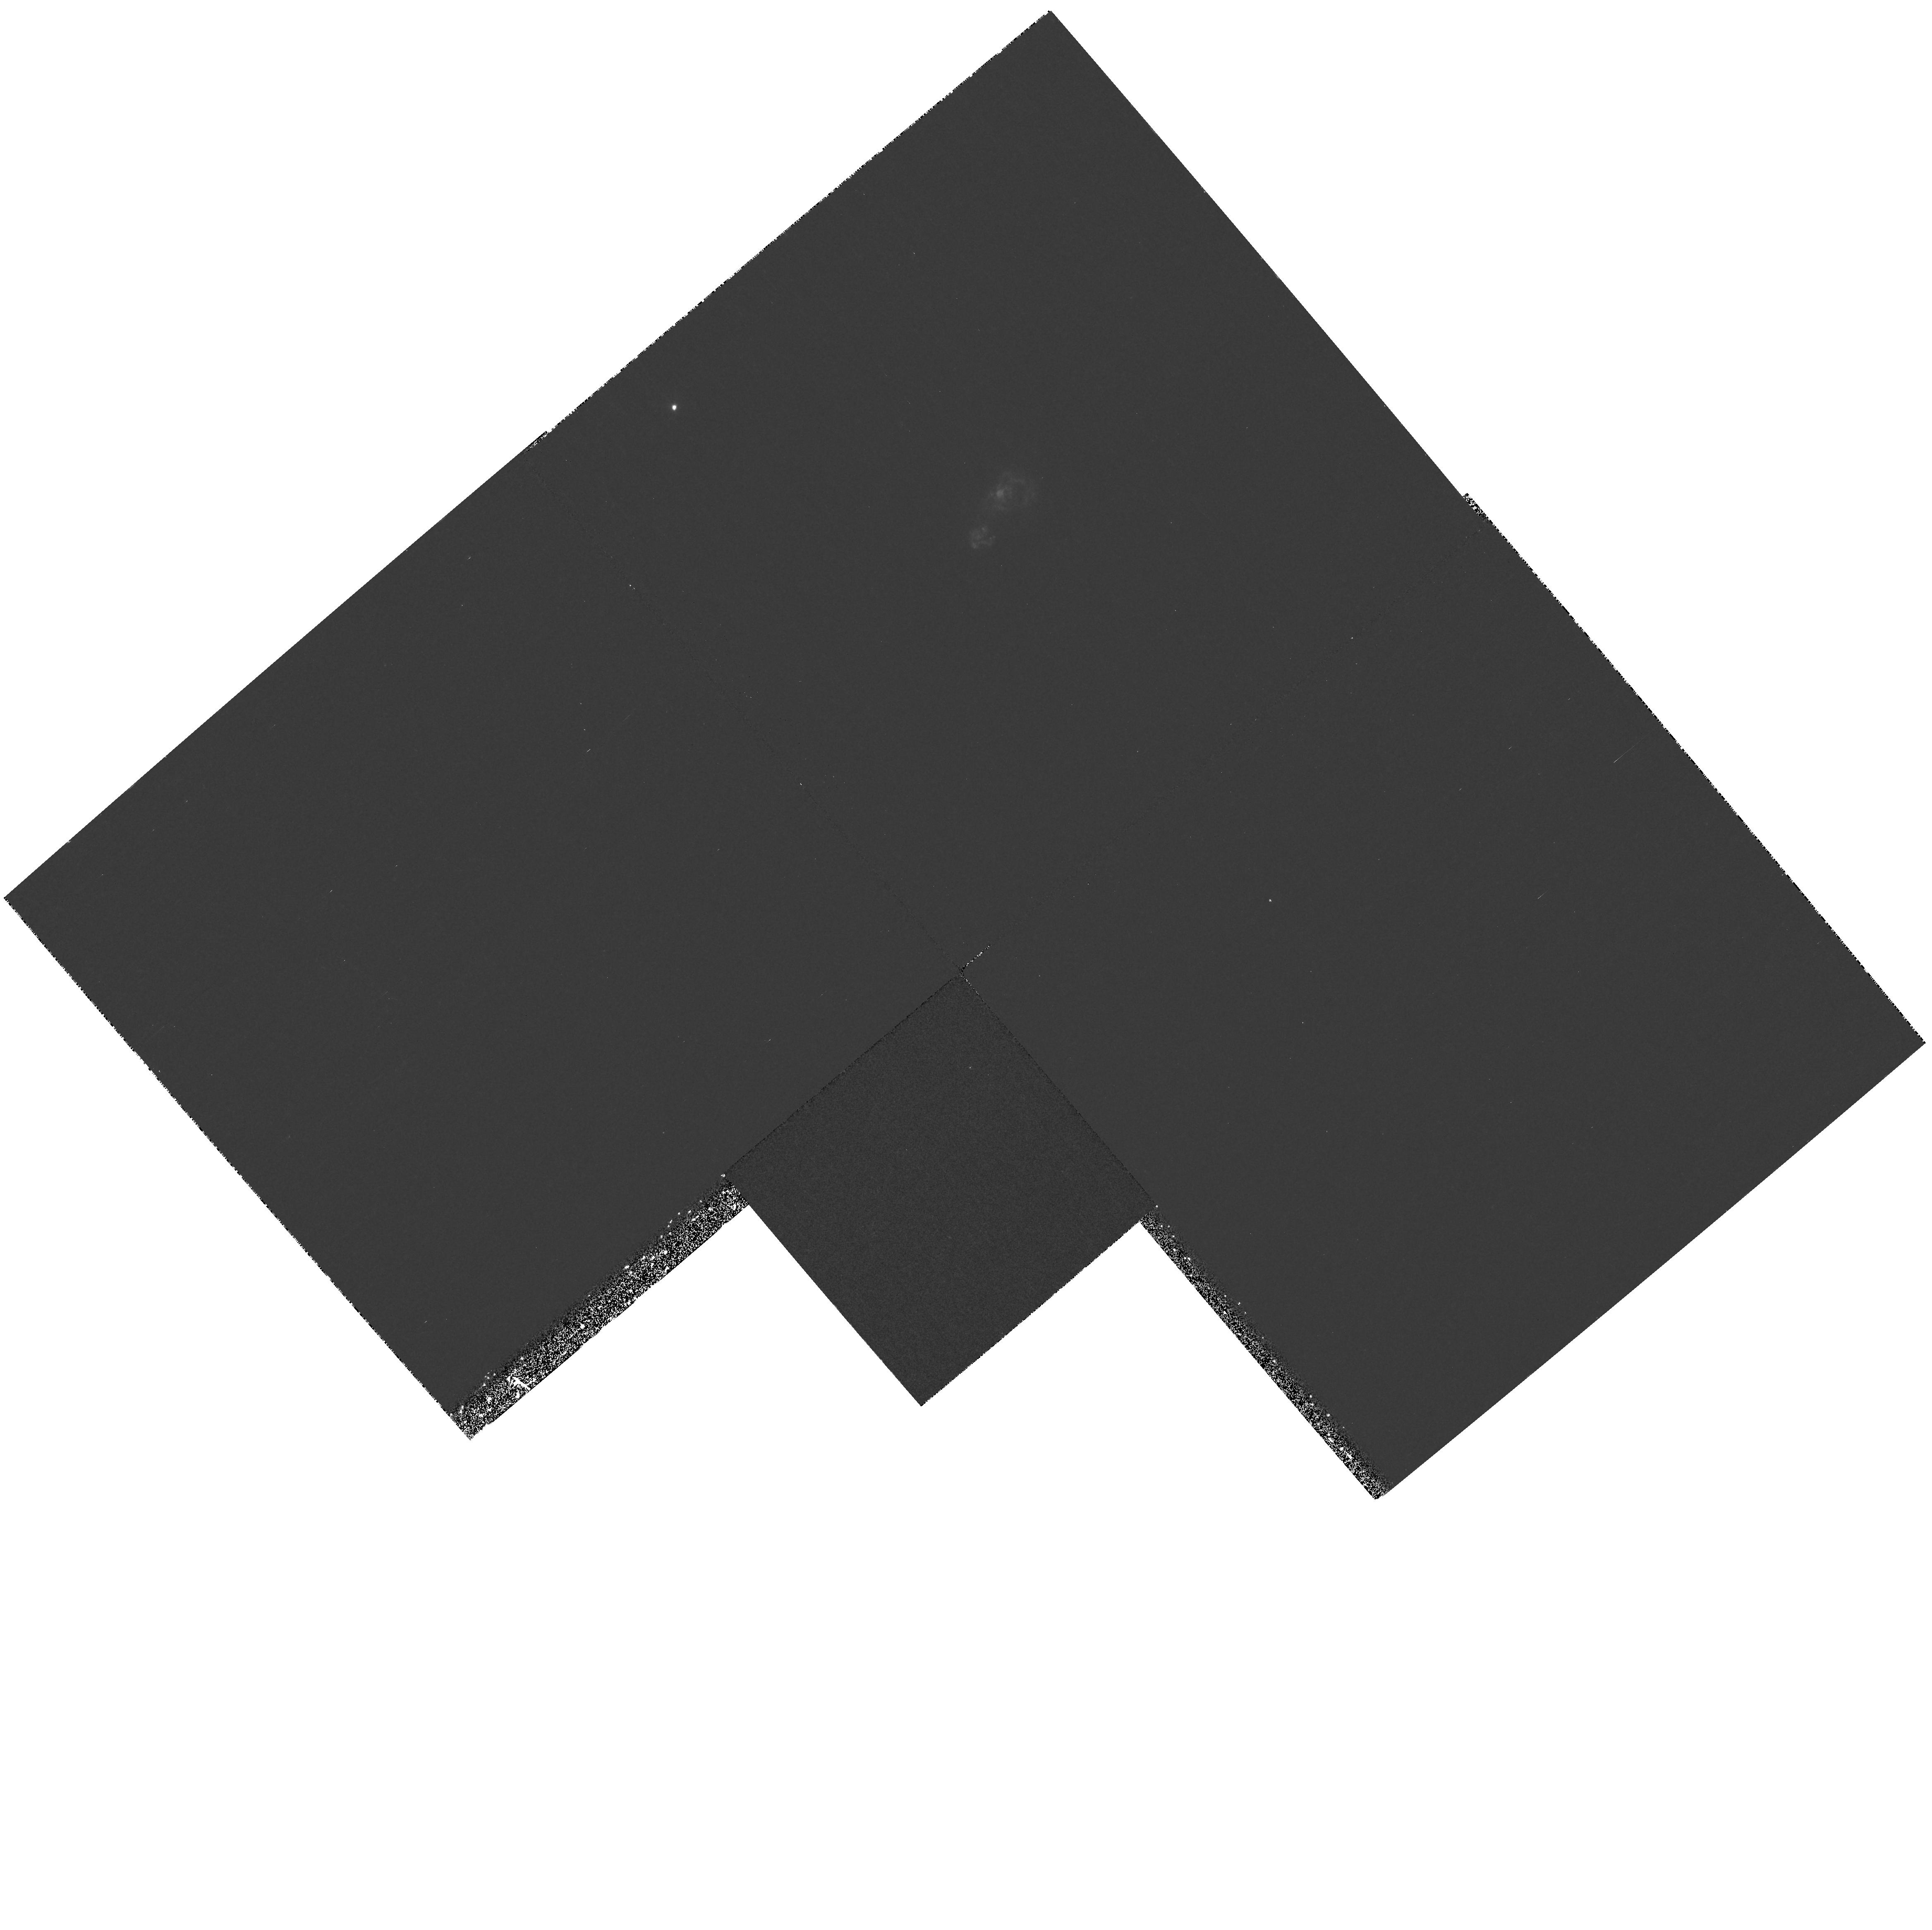
Target: IZW18-MAINBODY
Instrument: WFPC2/PC
Filter: F487N
Exposure: 42 min
Observation ID: hst_6536_01_wfpc2_pc_f487n_u39a01

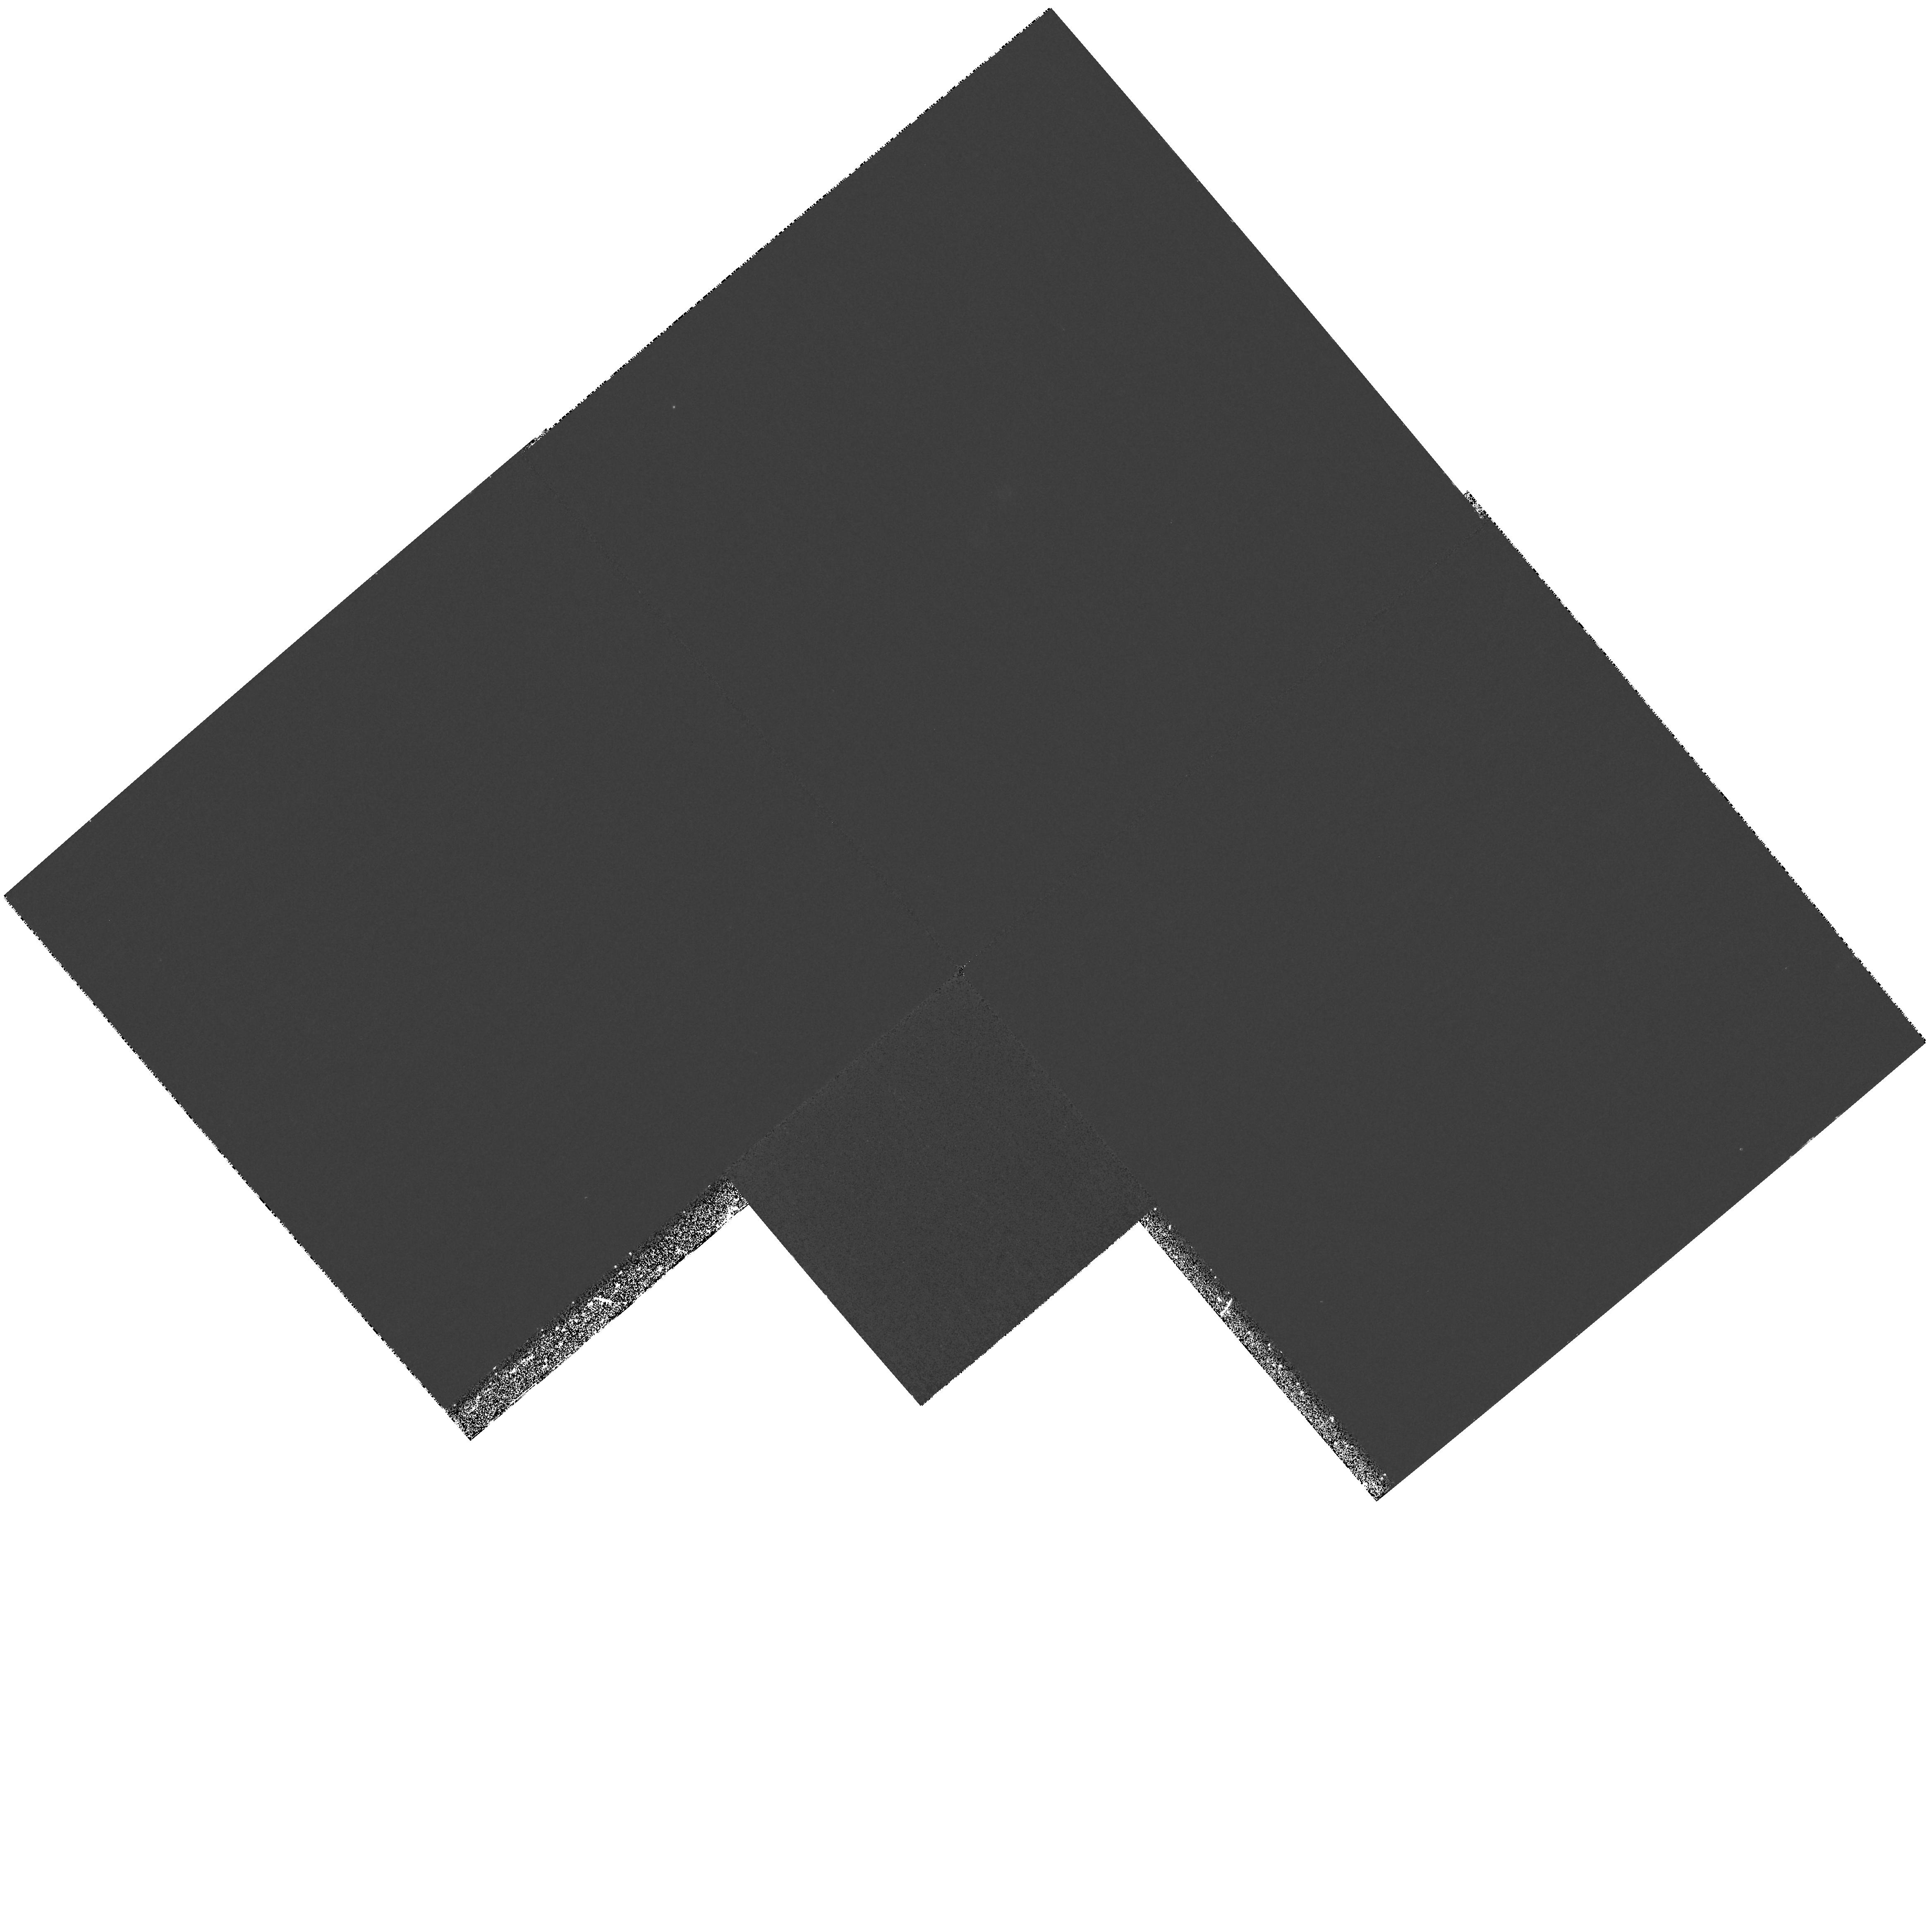
Target: IZW18-MAINBODY
Instrument: WFPC2/PC
Filter: F375N
Exposure: 1.4 h
Observation ID: hst_6536_01_wfpc2_pc_f375n_u39a01

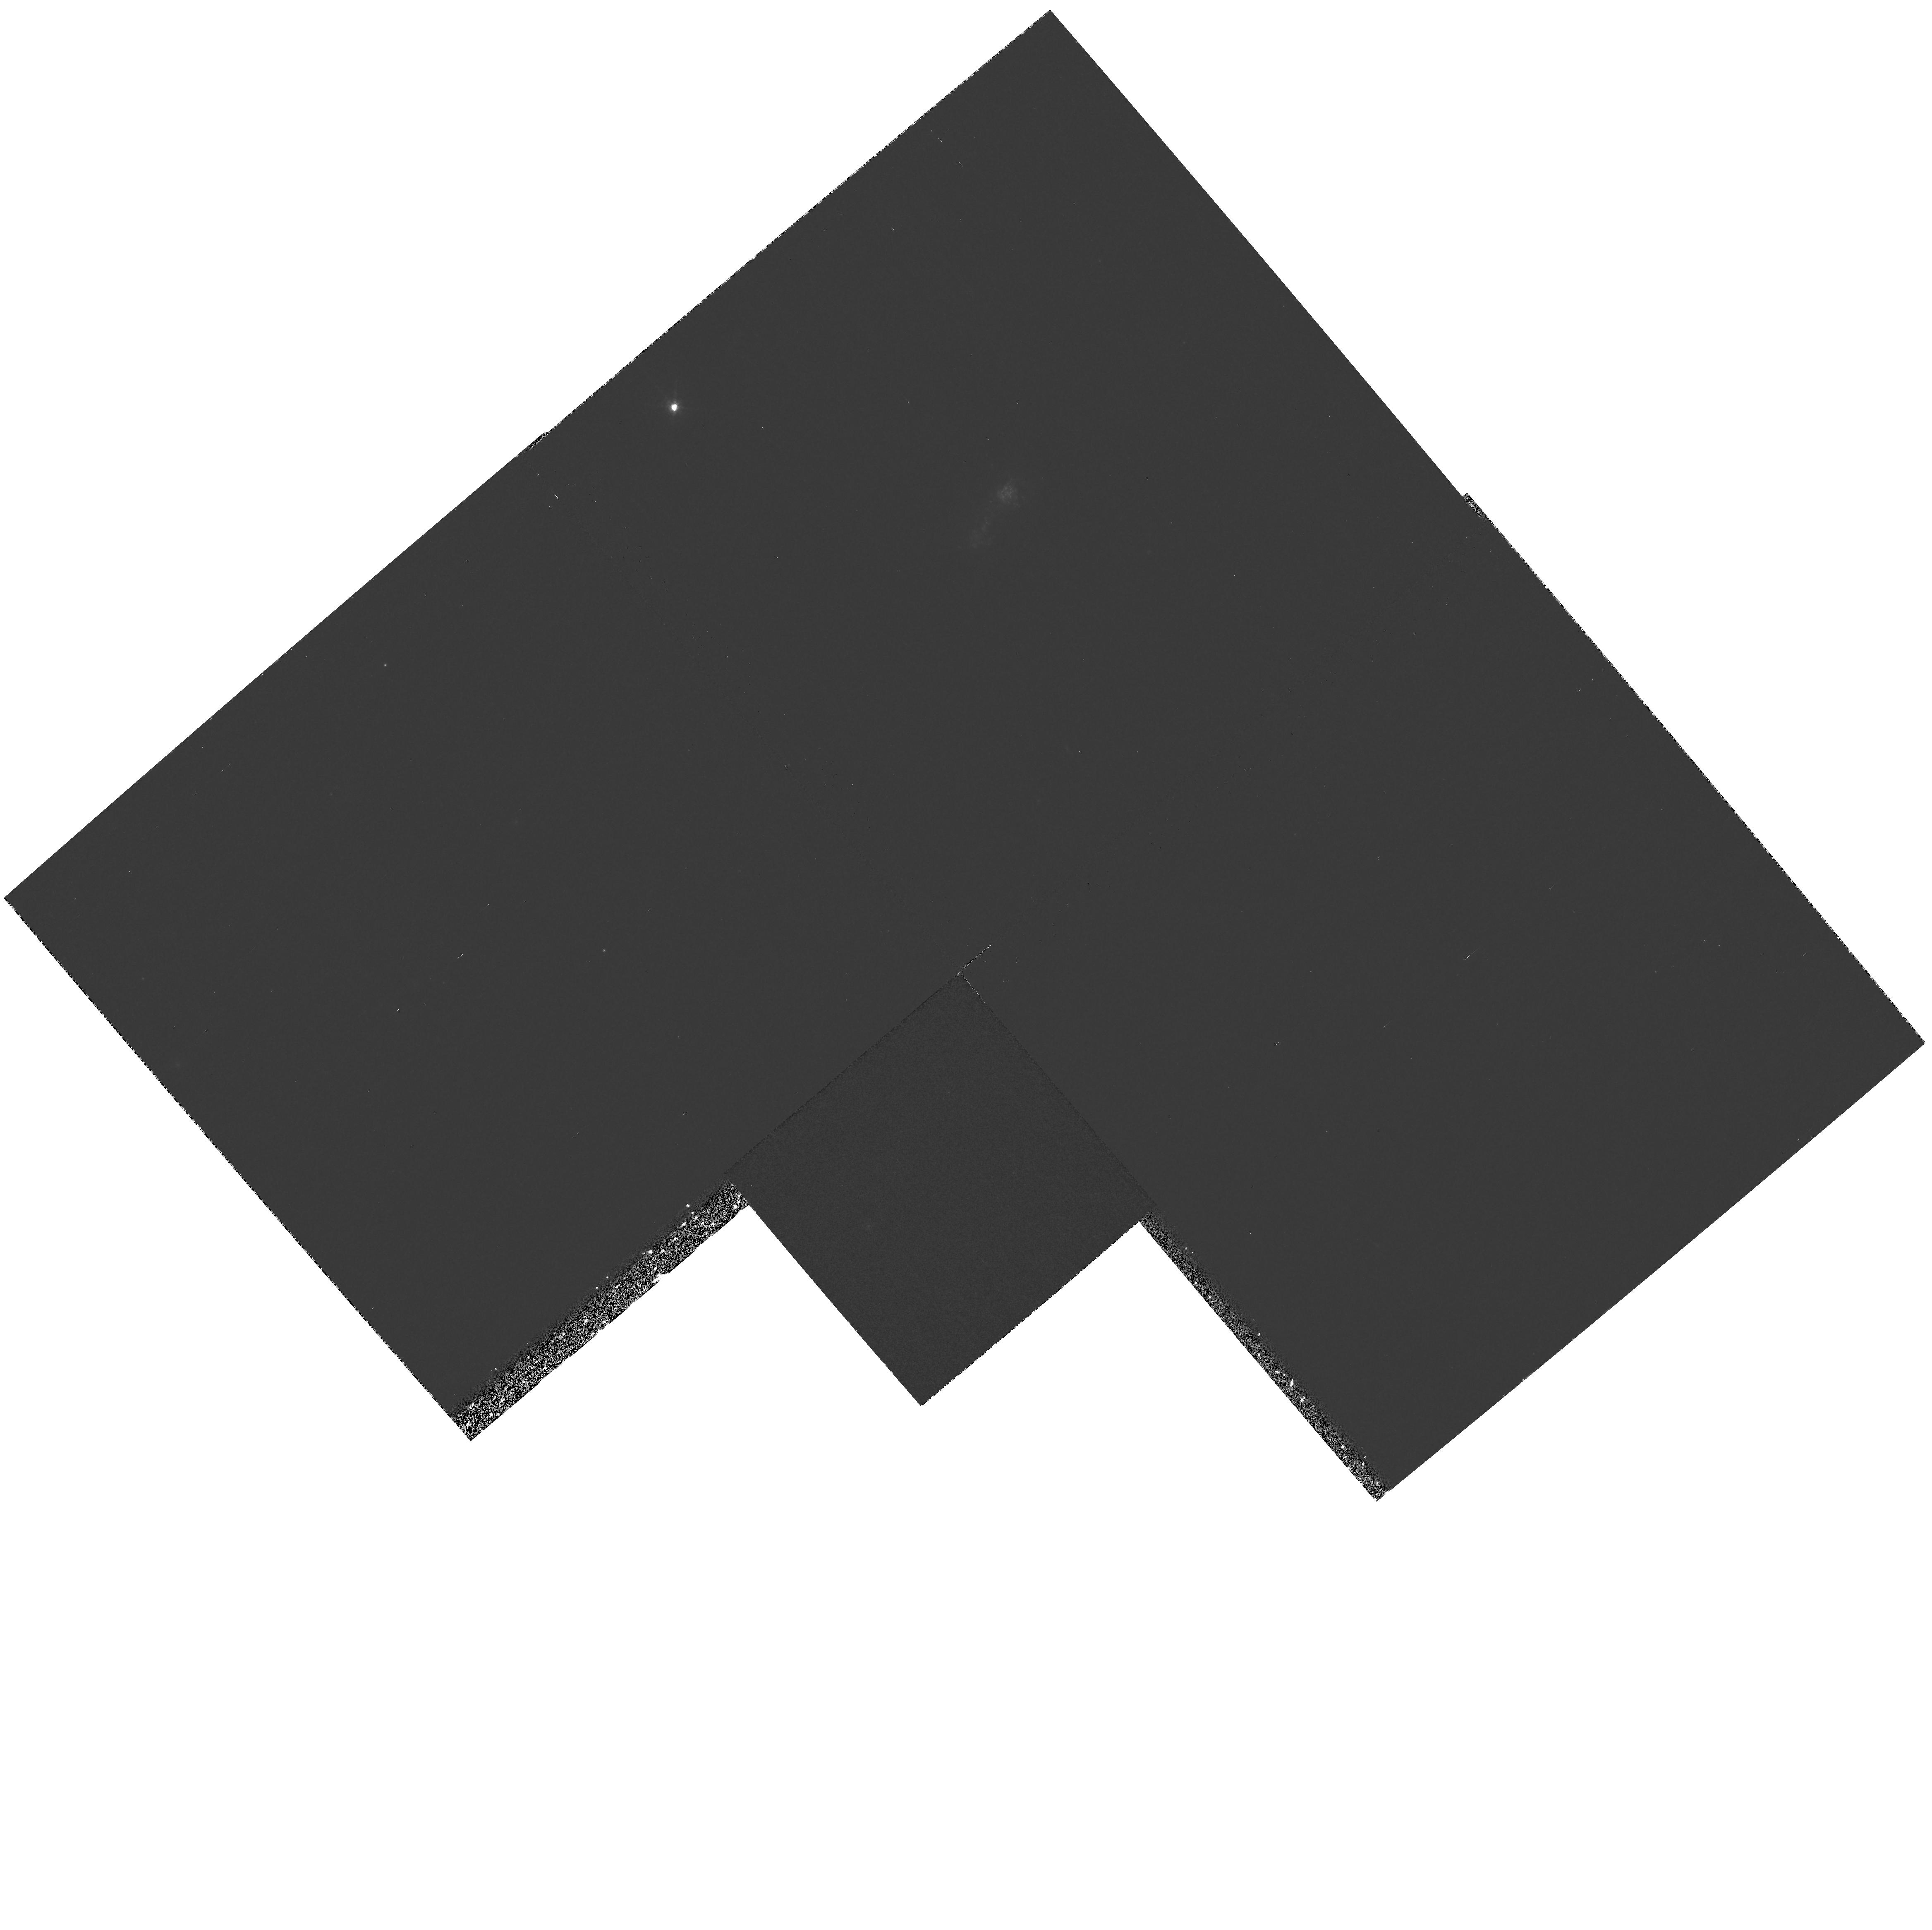
Target: IZW18-MAINBODY
Instrument: WFPC2/PC
Filter: F673N
Exposure: 43 min
Observation ID: hst_6536_01_wfpc2_pc_f673n_u39a01

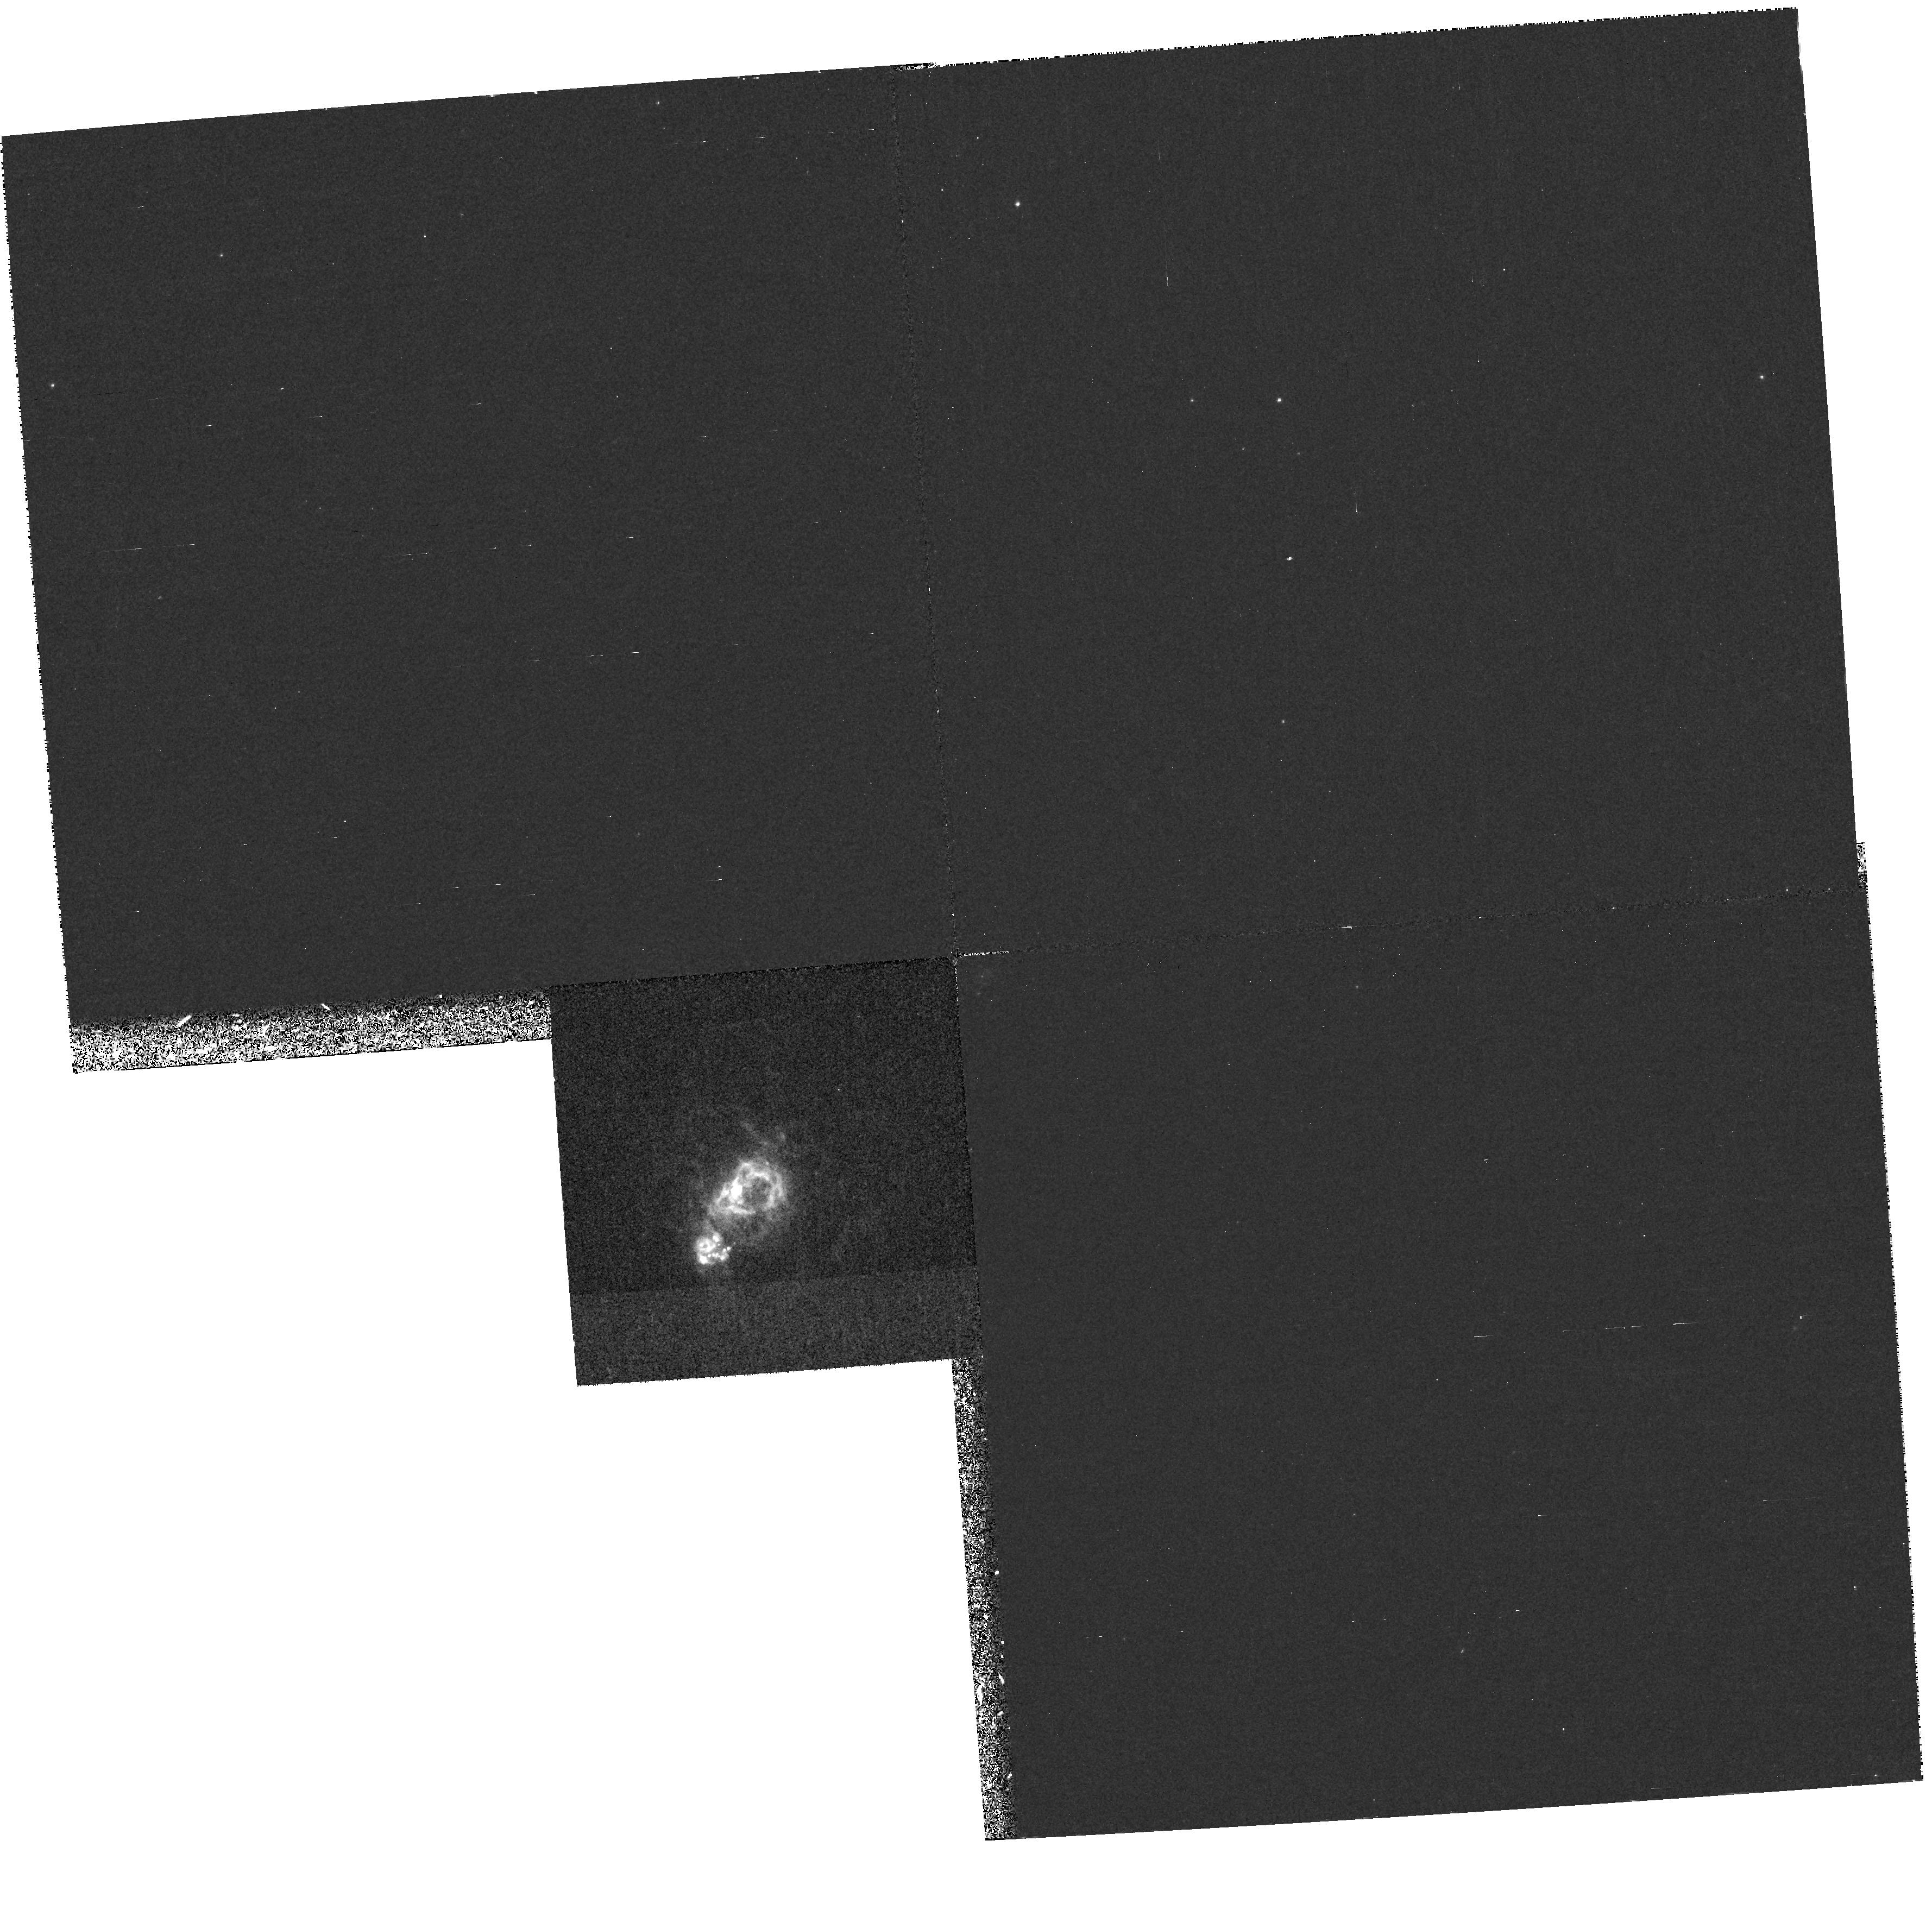
Target: IZW18-MAINBODY
Instrument: WFPC2/PC
Filter: F658N
Exposure: 42 min
Observation ID: hst_6536_02_wfpc2_pc_f658n_u39a02

I Zw 18: BUILDING A MODEL (PI: Skillman, Evan D.)

I Zw 18 is host to the lowest metallicity H II region known, and, therefore, is pivotal in studies of the chemical evolution of galaxies, the primordial He abundance, and low metallicity stellar populations. Our previous HST observations of I Zw 18 have allowed us to establish a time sequence of the recent star formation history in I Zw 18, obtain an accurate C abundance, and delineate the stellar, neutral gas, and ionized gas distributions. Here we are proposing to add WFC2 narrow - band imaging at H Beta, O II Lambda3727, and S II Lambda6717,31 to combine with our cycle 4 narrow band imaging at H Alpha\ and O III Lambda5007 in order to map the reddening and ionization structure of the ionized gas and to search for enhanced collisional excitation due to shocks. These new observations will be invaluable to our goal of producing a detailed photoionization model of the high surface brightness knots of I Zw 18 to ensure the most reliable chemical abundance determinations possible. We also propose to obtain an FOS spectrum of the SE component in order to derive a C abundance measurement. We will compare this with the C/O and C/N abundance ratios observed in the NE component. The C abundance in I Zw 18 is key to determining whether there are trends of increasing C/O and C/N with increasing O/H in dwarf star forming galaxies.